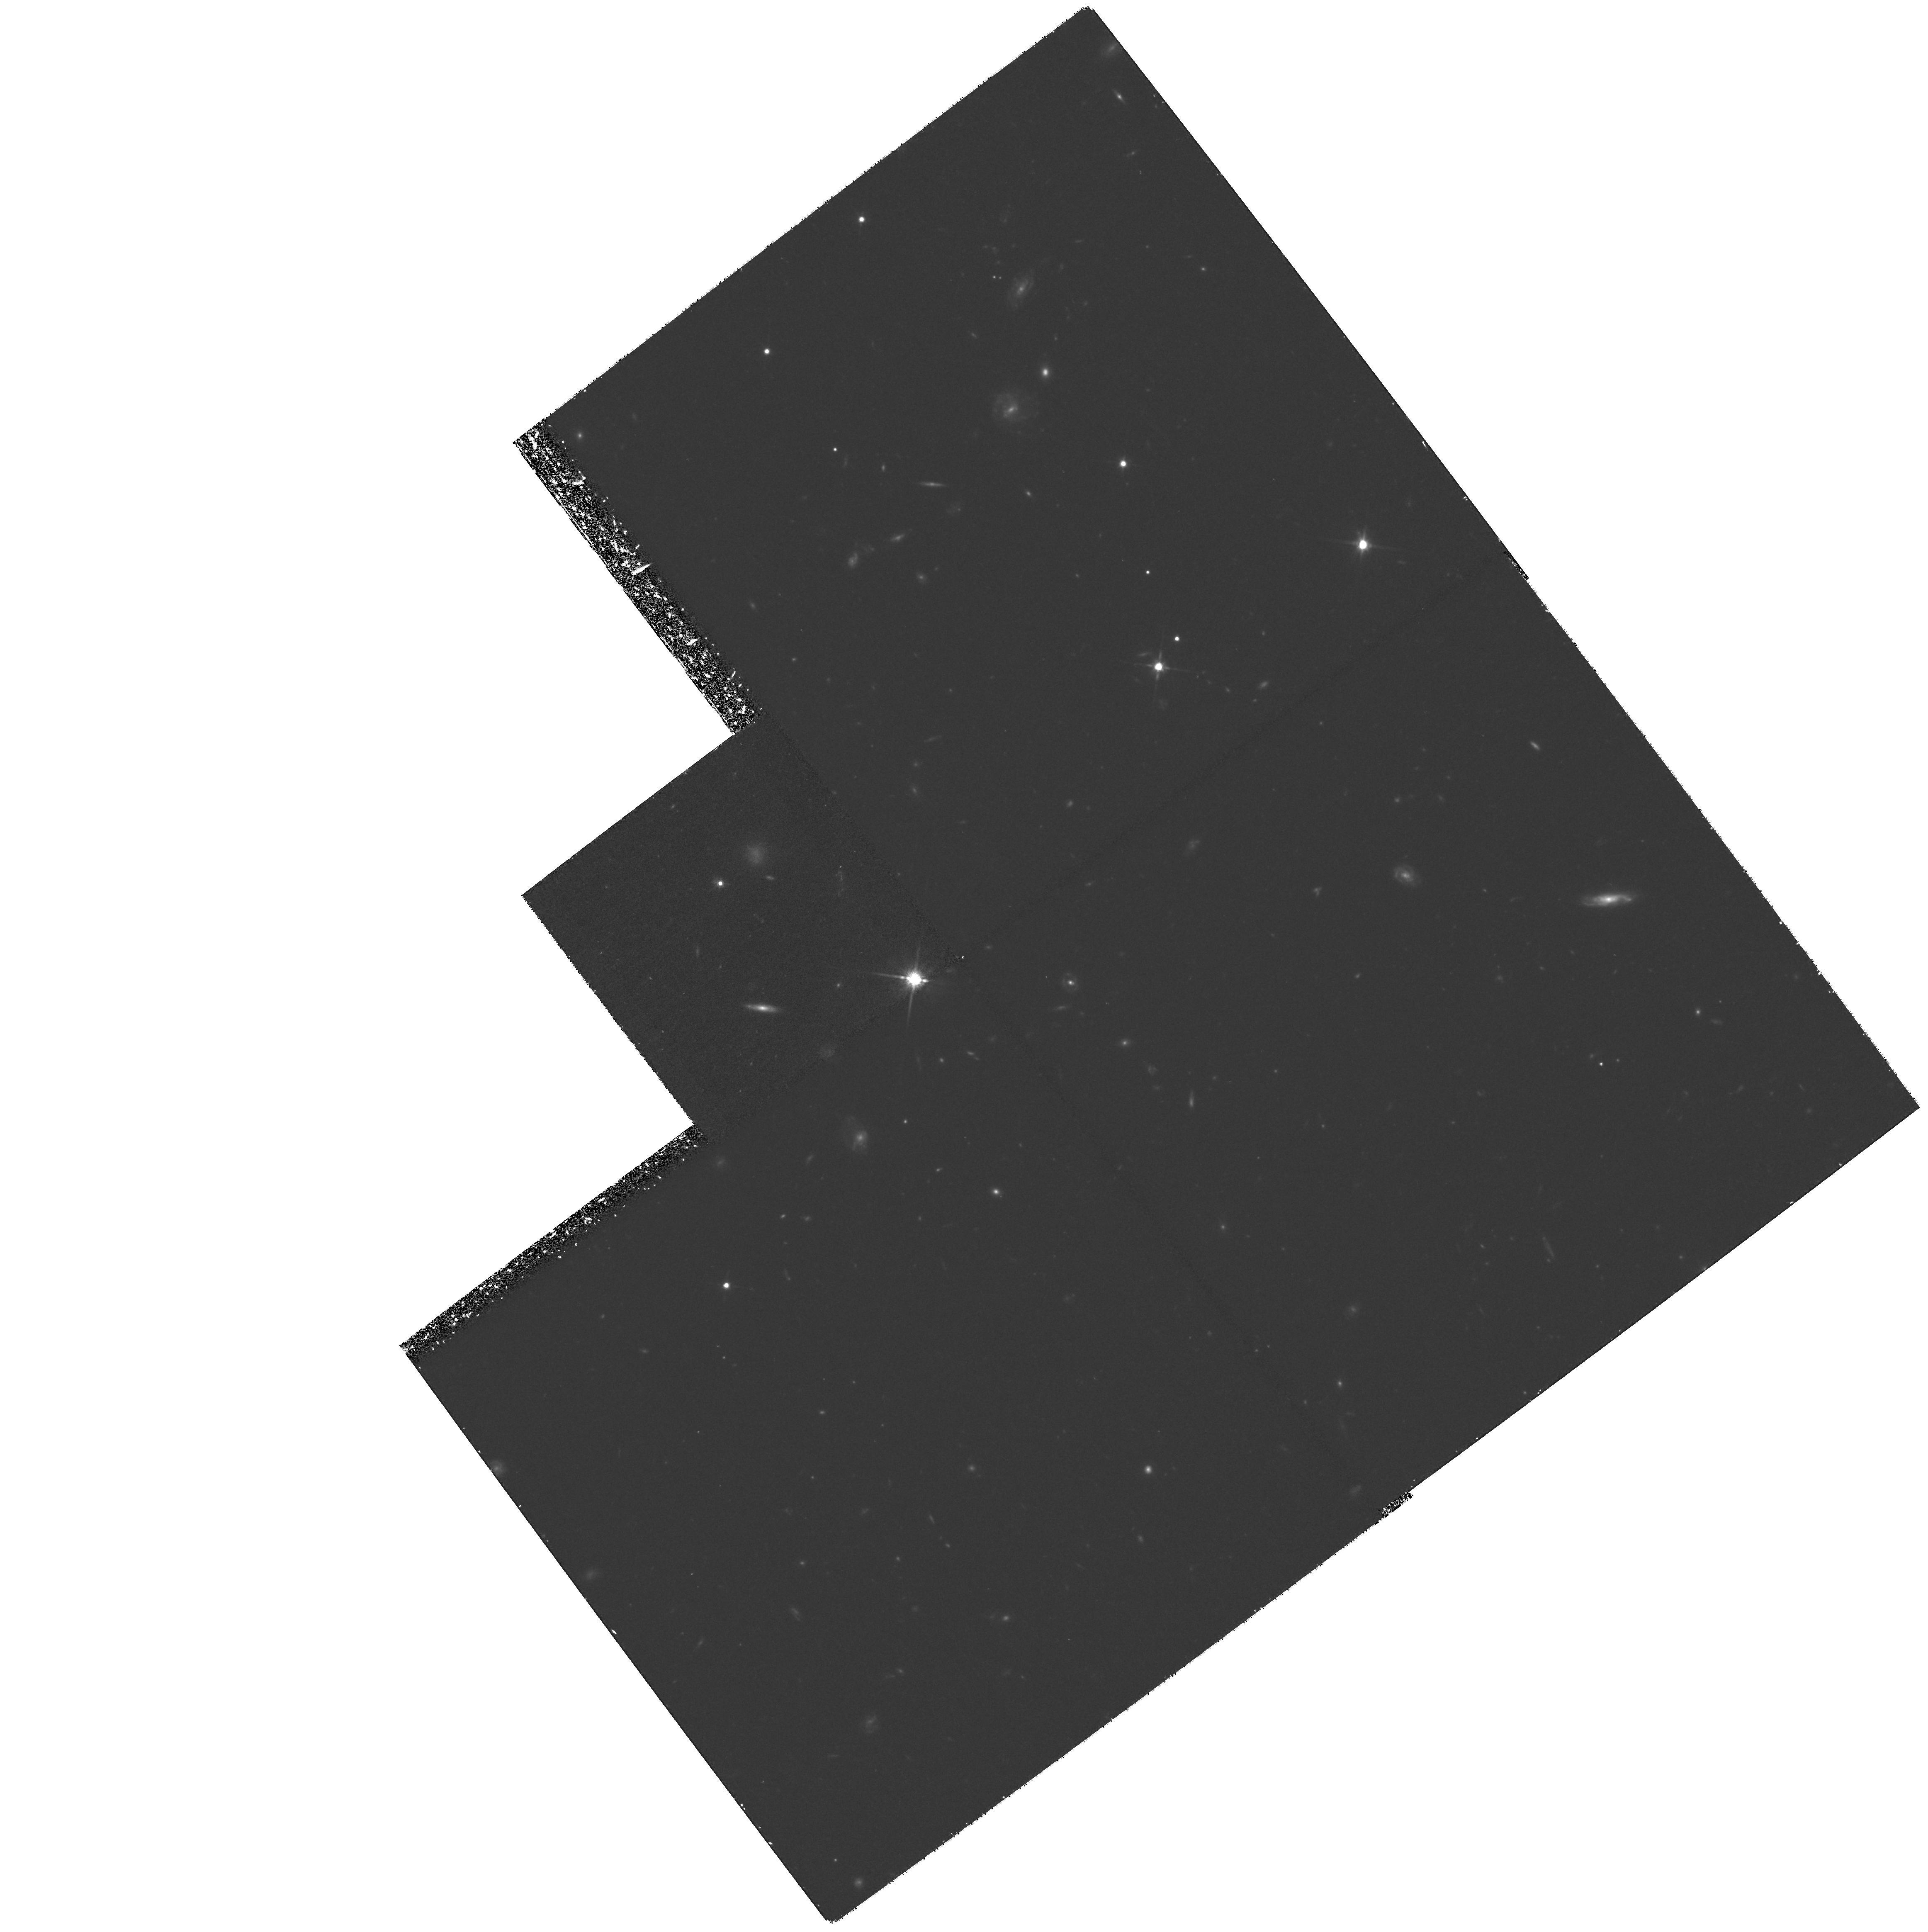
Target: FIELD-141740+523235. Instrument: WFPC2/PC. Filter: F814W. Exposure: 2.1 h. Observation ID: hst_8162_05_wfpc2_pc_f814w_u5e505

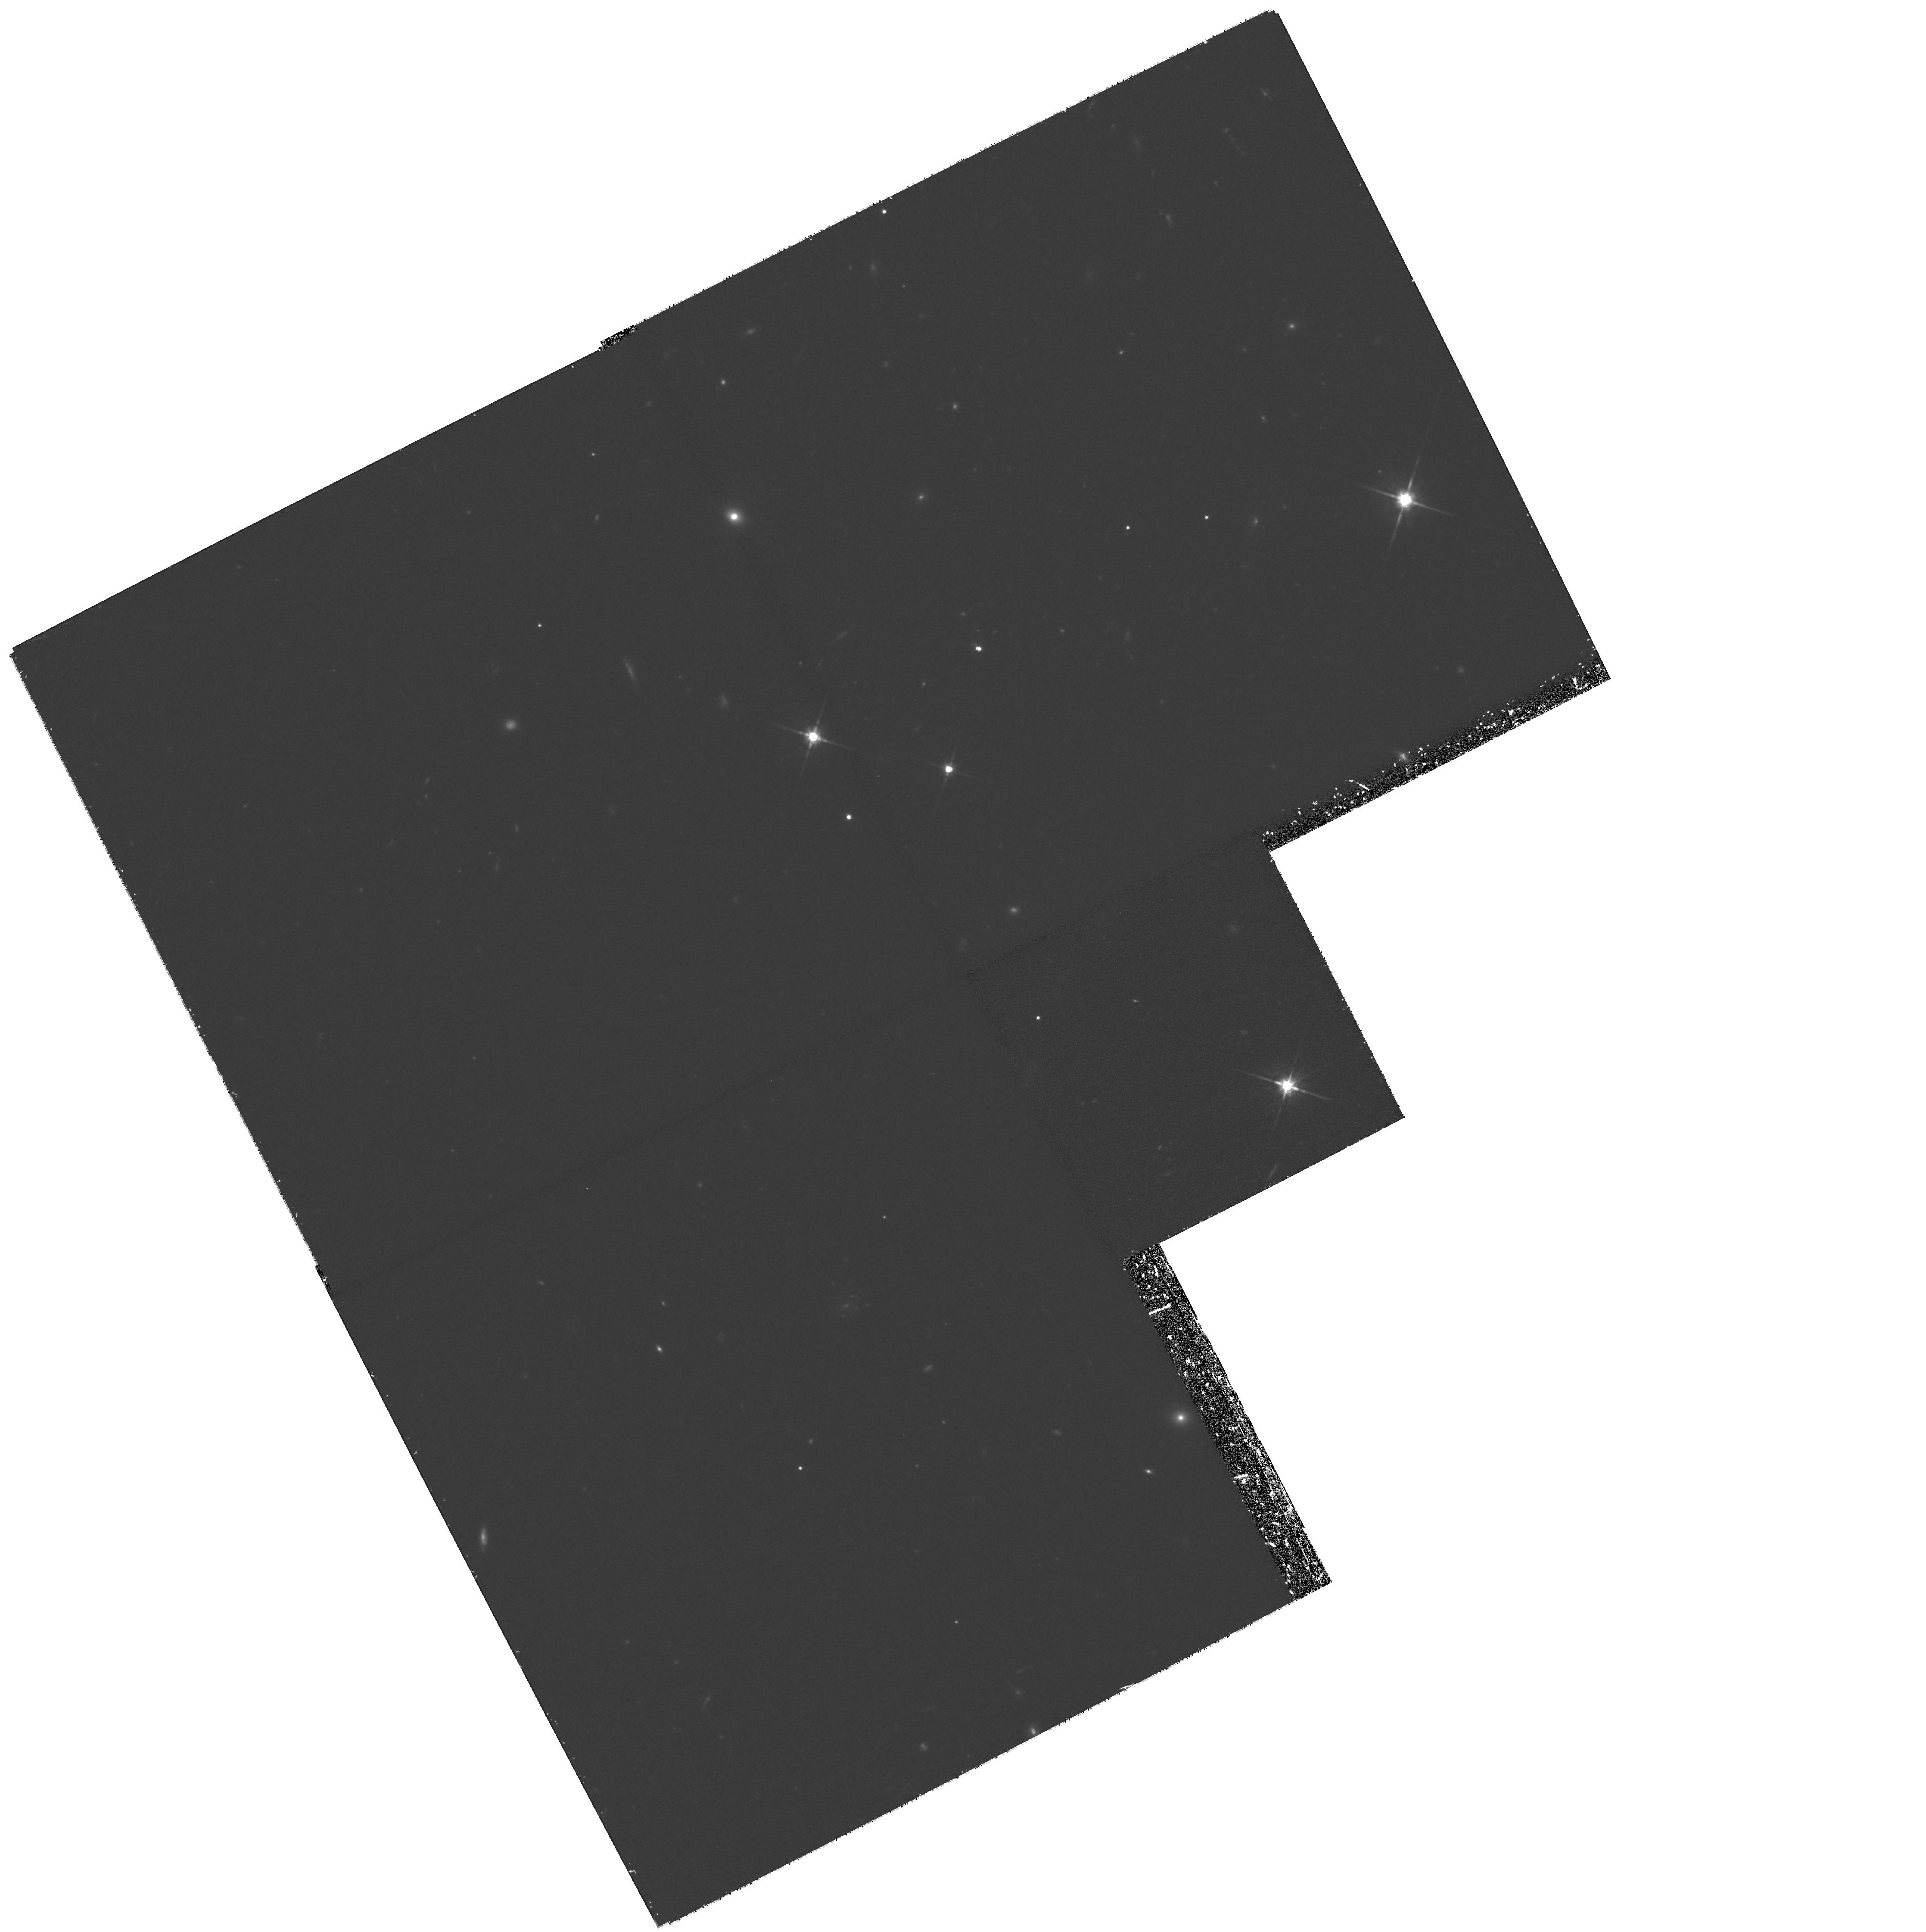
Target: FIELD-030240+000940. Instrument: WFPC2/PC. Filter: F814W. Exposure: 1.9 h. Observation ID: hst_8162_02_wfpc2_pc_f814w_u5e502

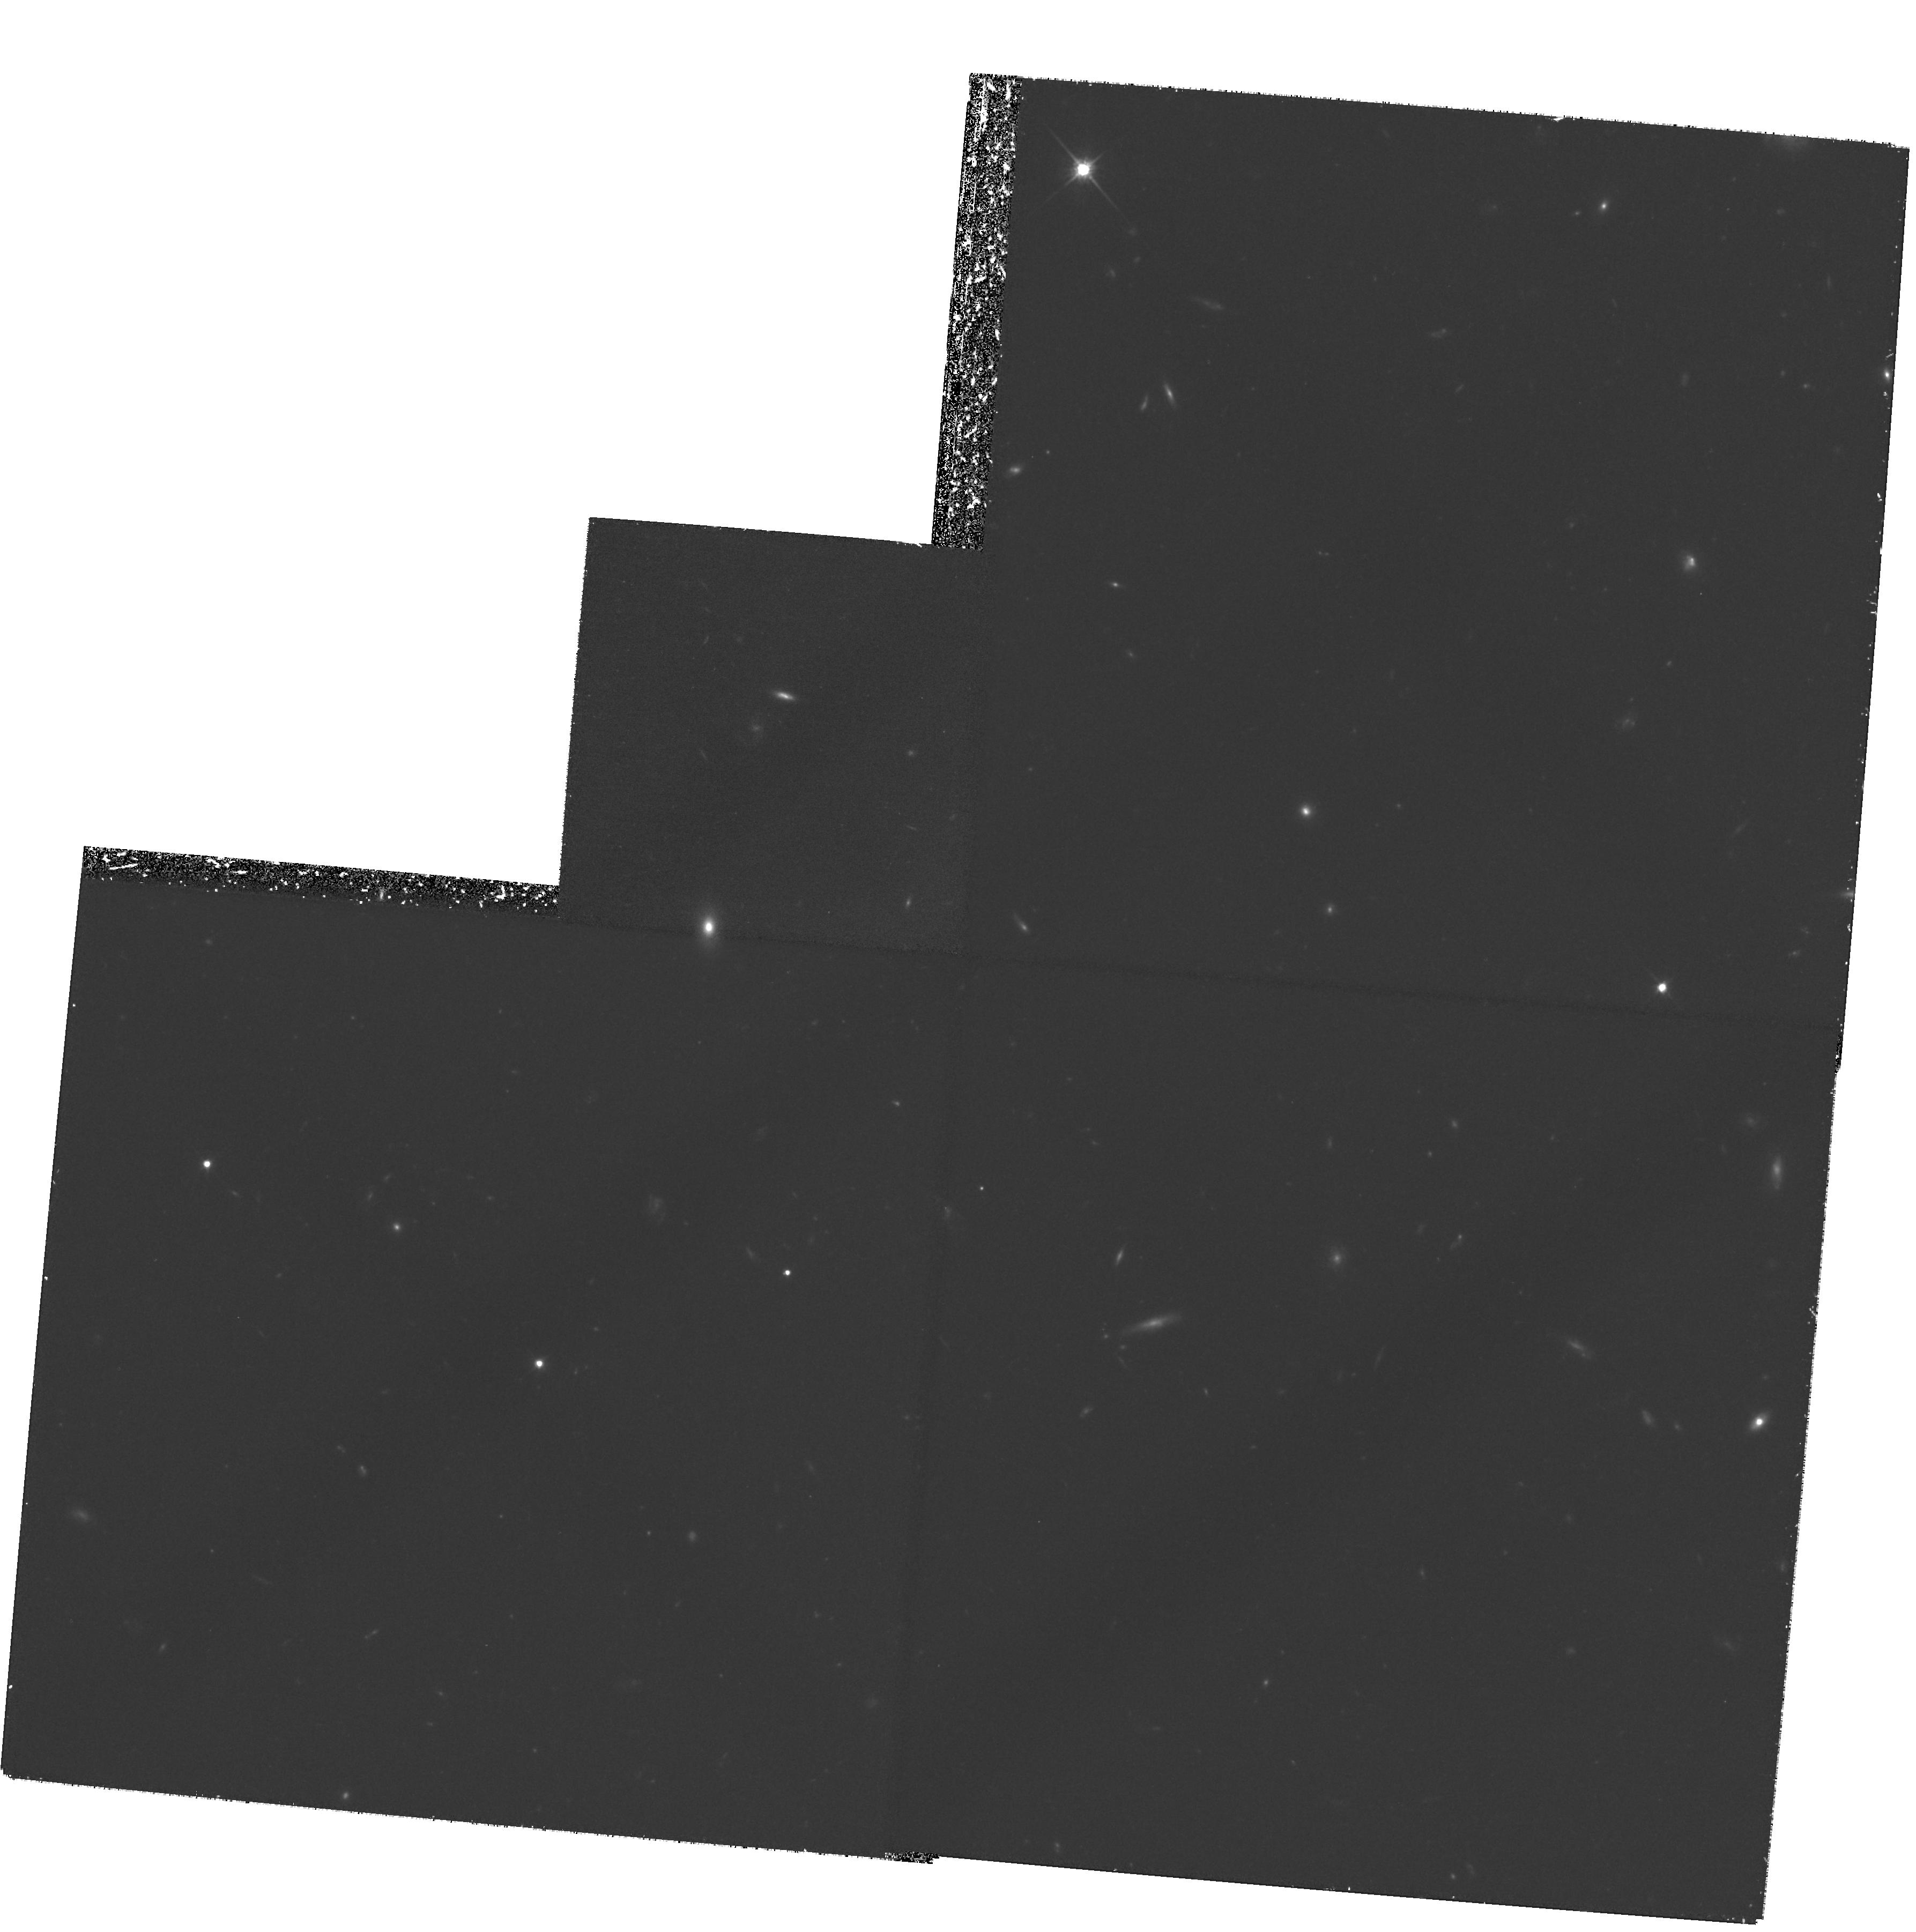
Target: FIELD-141731+523053. Instrument: WFPC2/PC. Filter: F814W. Exposure: 2.1 h. Observation ID: hst_8162_04_wfpc2_pc_f814w_u5e504

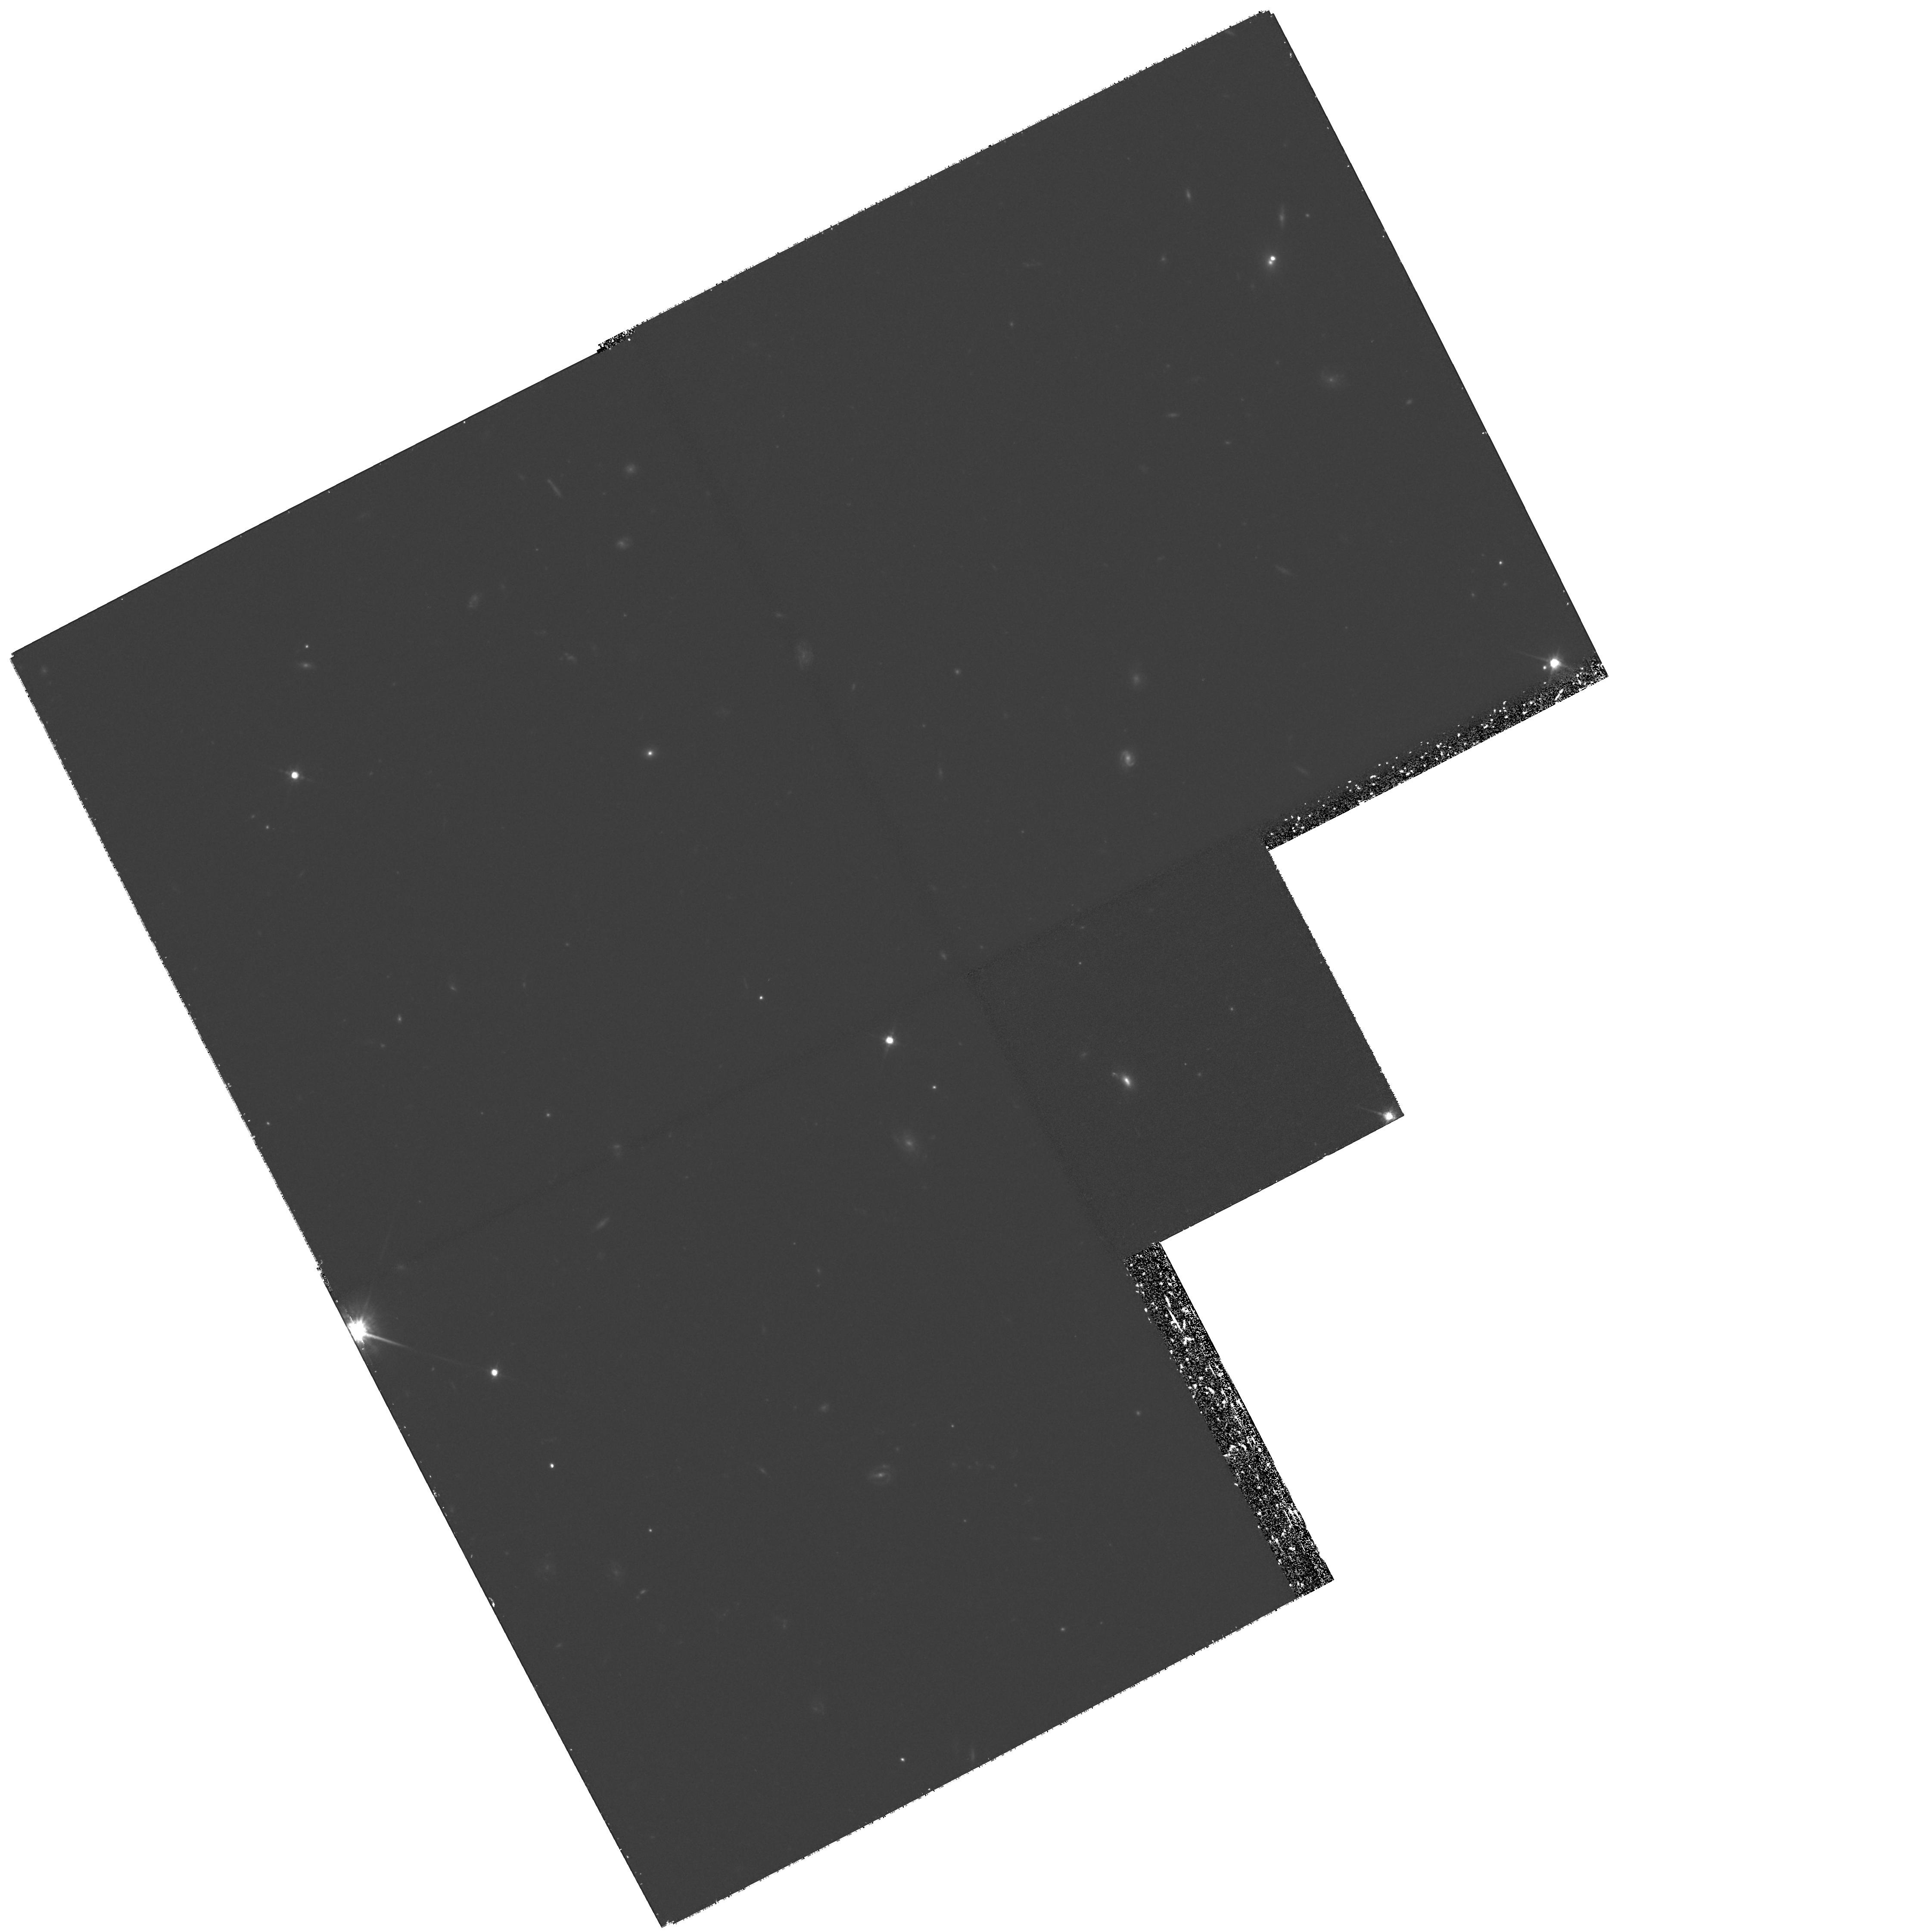
Target: FIELD-030230+000940. Instrument: WFPC2/PC. Filter: F814W. Exposure: 1.9 h. Observation ID: hst_8162_03_wfpc2_pc_f814w_u5e503

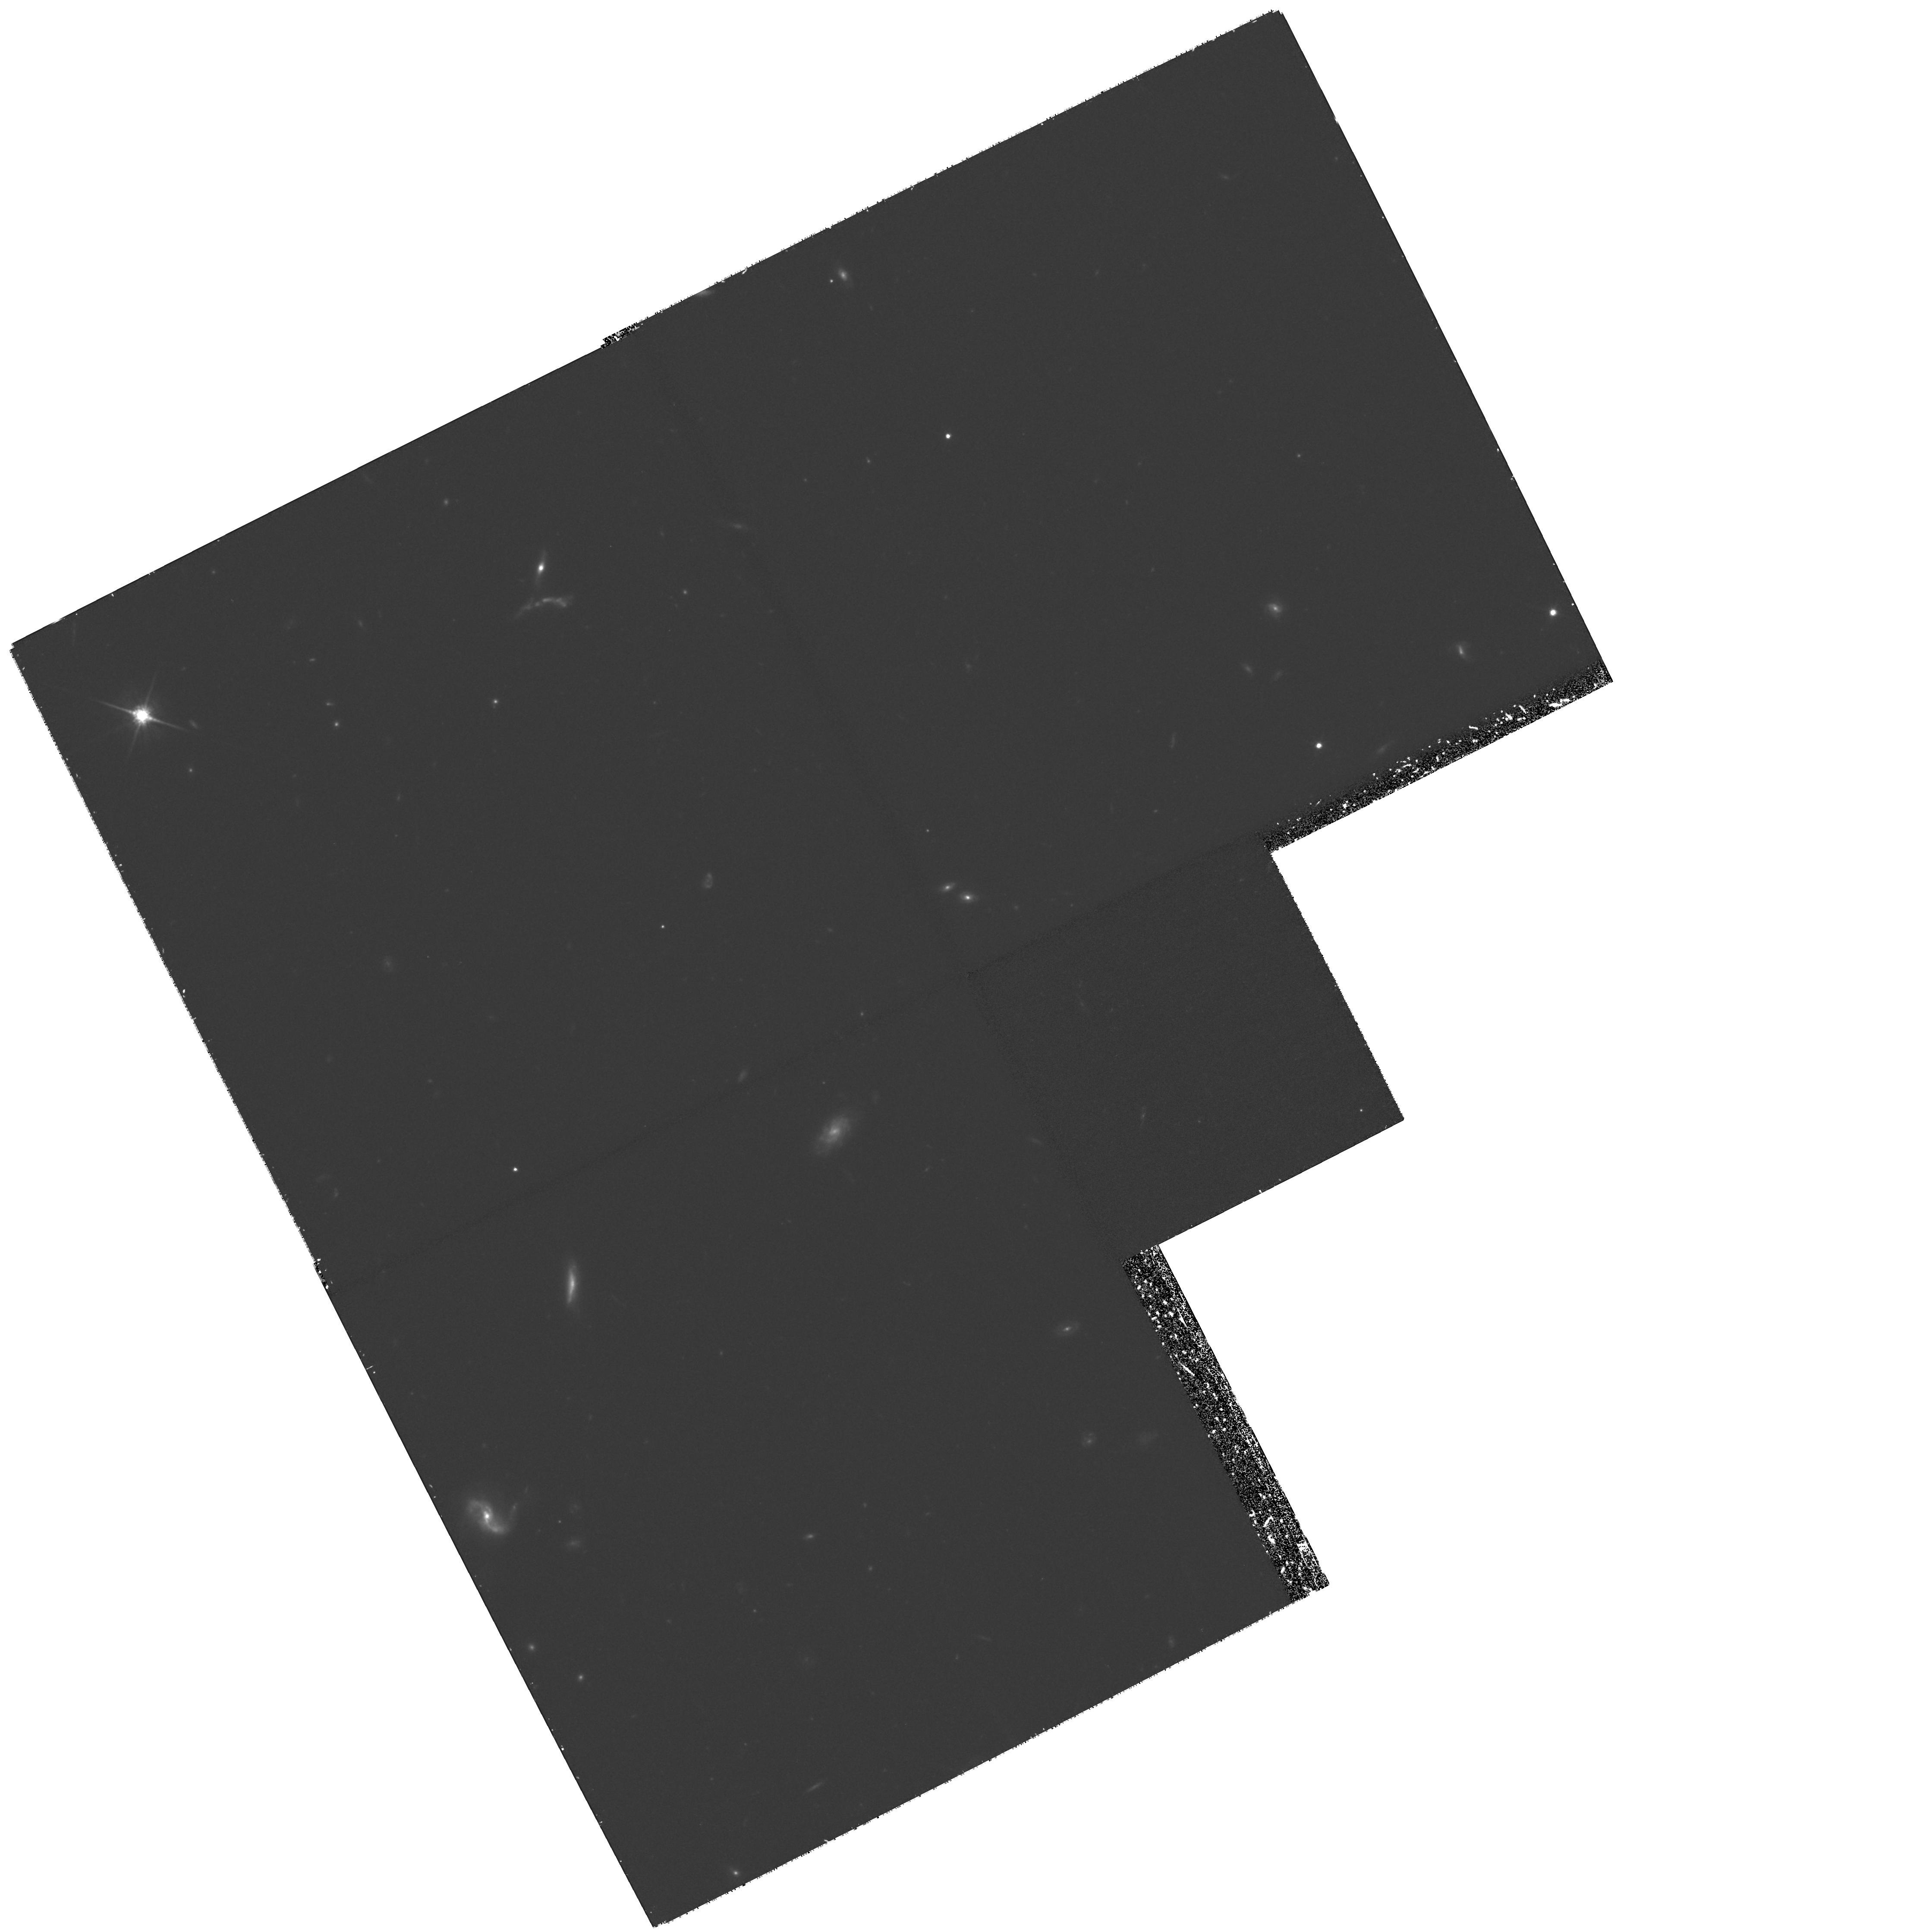
Target: FIELD-030250+001000. Instrument: WFPC2/PC. Filter: F814W. Exposure: 1.9 h. Observation ID: hst_8162_01_wfpc2_pc_f814w_u5e501

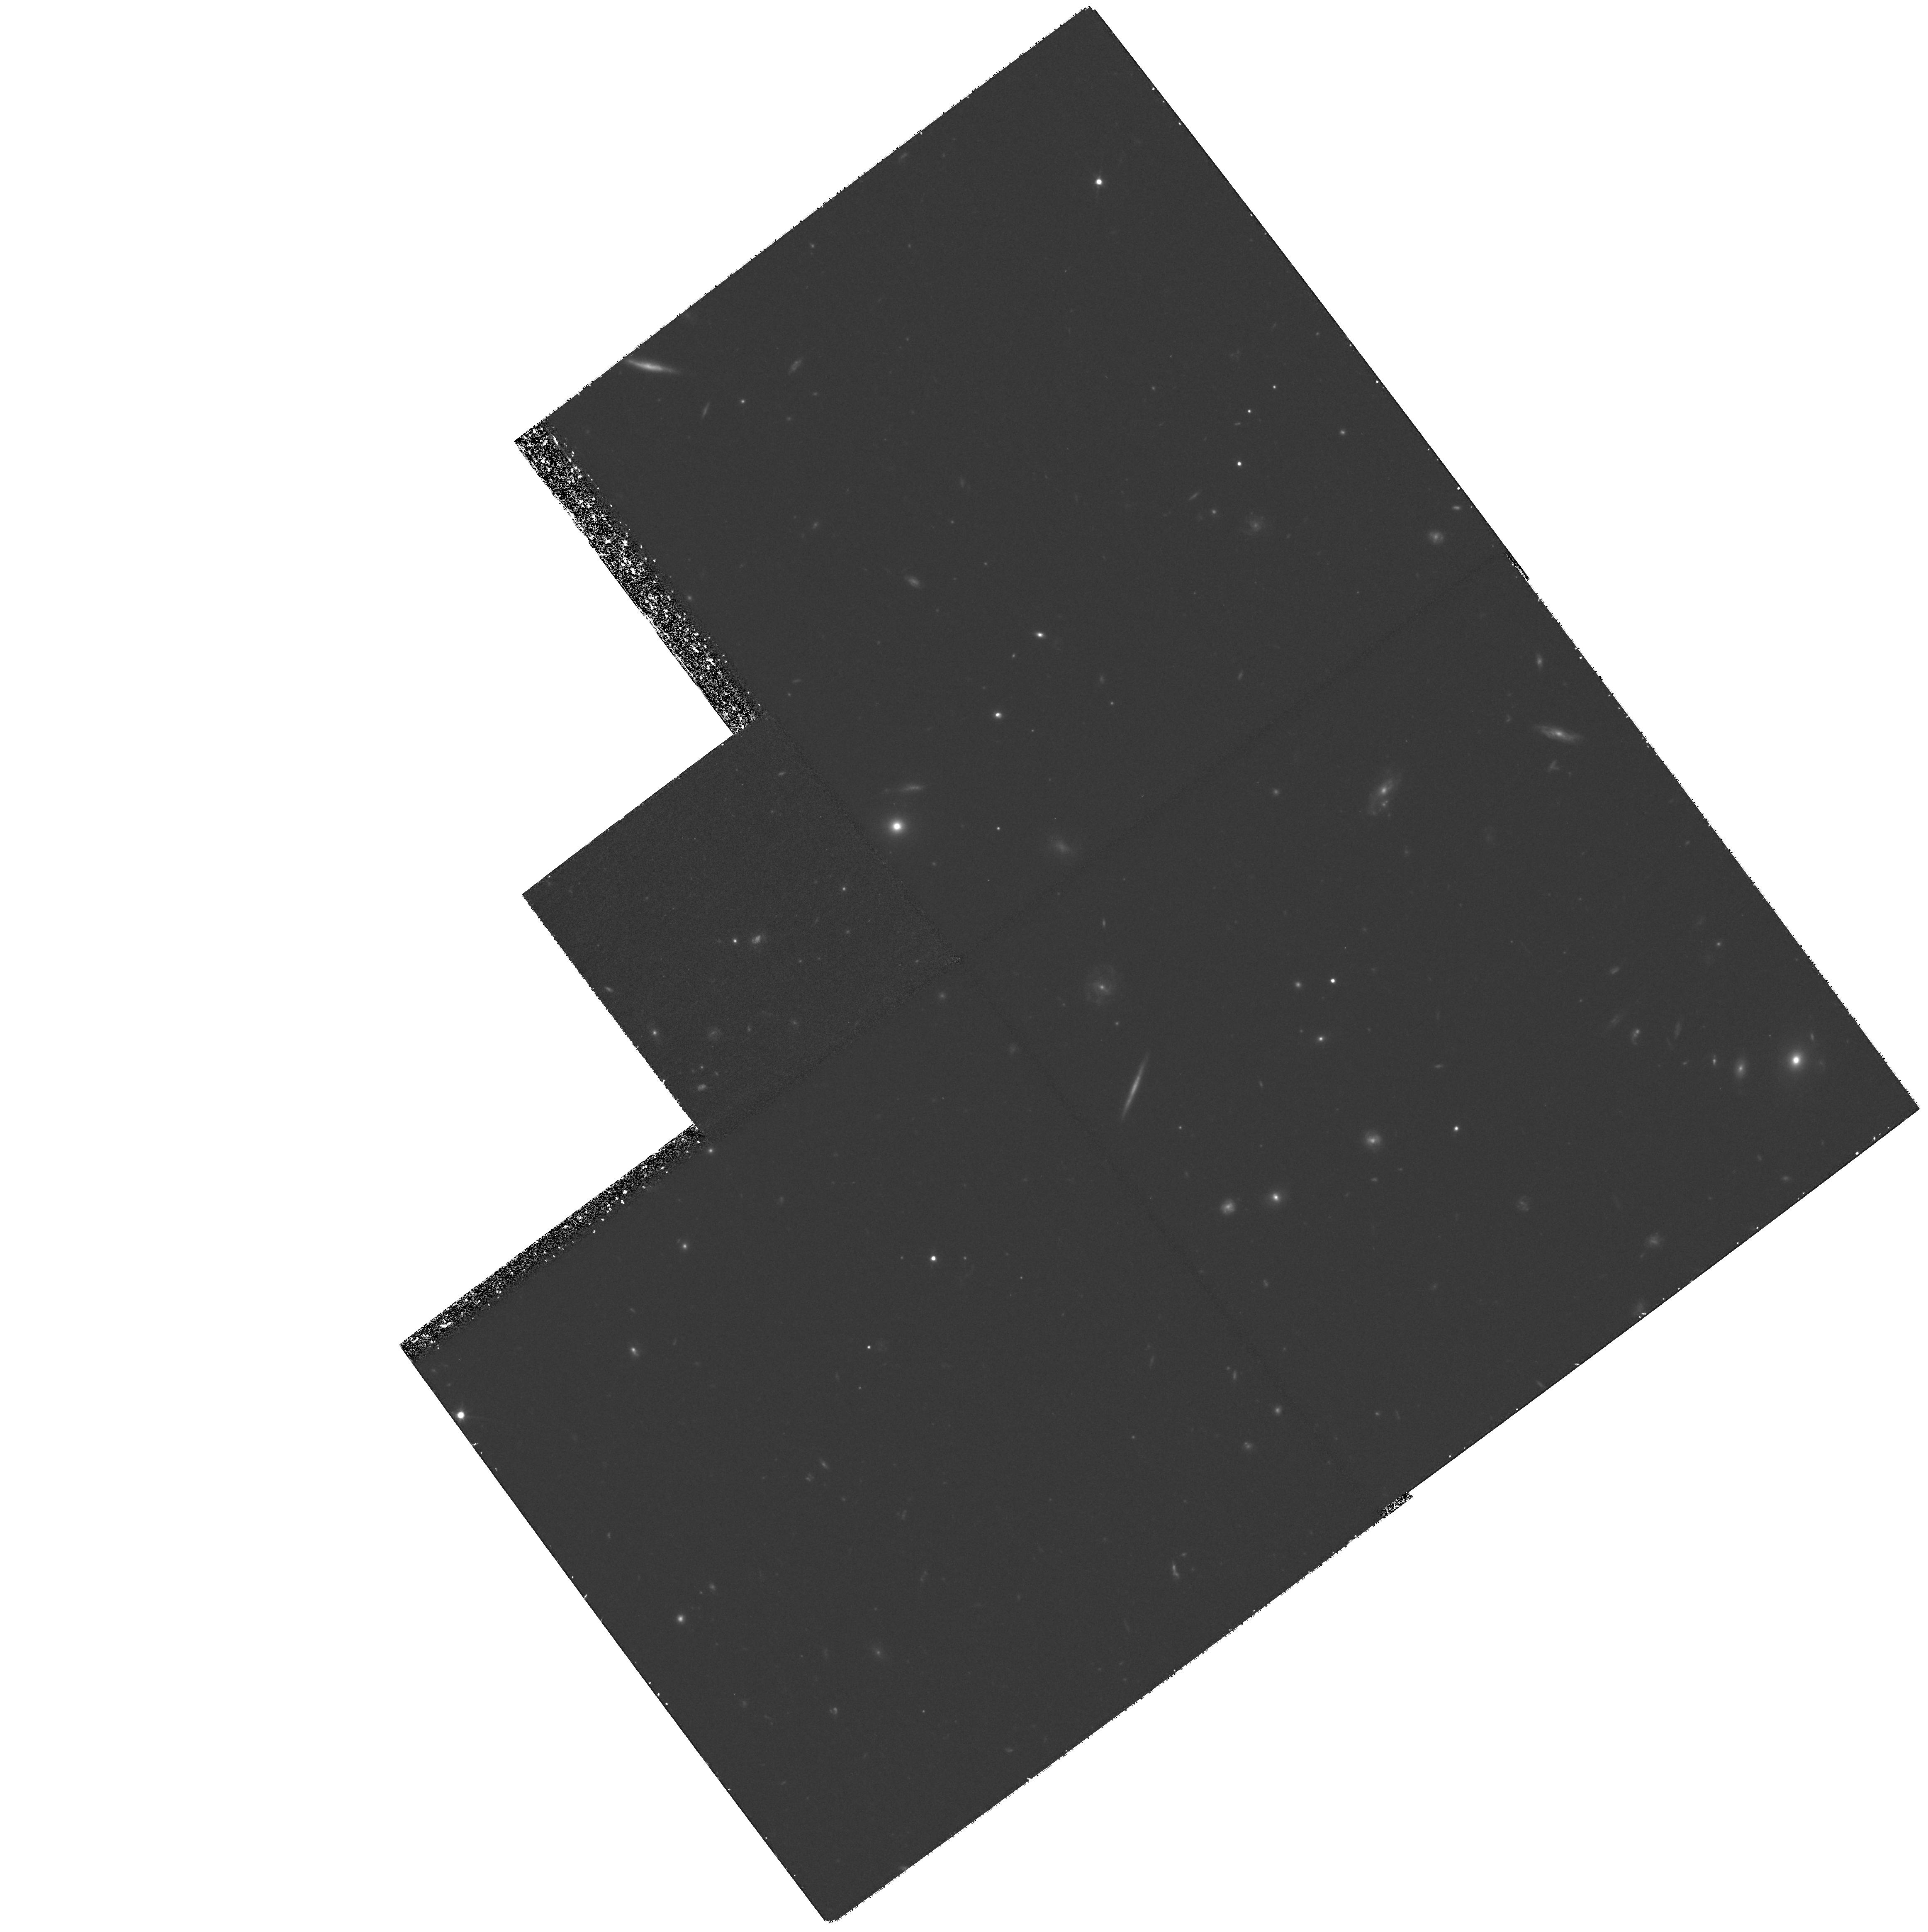
Target: FIELD-141802+522730. Instrument: WFPC2/PC. Filter: F814W. Exposure: 2.1 h. Observation ID: hst_8162_06_wfpc2_pc_f814w_u5e506

Identifying the hidden phases of galaxy evolution (PI: Lilly, Simon J.)

Deep surveys in the sub-mm waveband are revealing a population of very luminous dusty galaxies at high redshifts, $0.5 < z < 3$, which are; (a) as a population, producing stars at a rate as large or larger than the optically selected galaxy population at high redshifts and thus presumably producing a substantial (and perhaps dominant) fraction of all stars that have ever been produced; and (b) doing so, individually, in systems with bolometric luminosities (i.e. star-formation rates) that are very much larger than typically seen in the optically-selected population. Together, these suggest that the sub-mm sources represent a major phase of galaxy evolution that is not represented in the optically-selected samples. We are ed in a major study of this population using SCUBA on the JCMT. Existing $HST$ images are playing a crucial role in this work - both in revealing disturbed morphologies of the identifications and in simply identifying the optically faintest sources. But at present our $HST$ images only cover a modest fraction our two main survey areas, limiting the number of sub-mm sources that can be identified and studied in detail. We propose to observe additional fields in our survey areas to overcome this limitation.